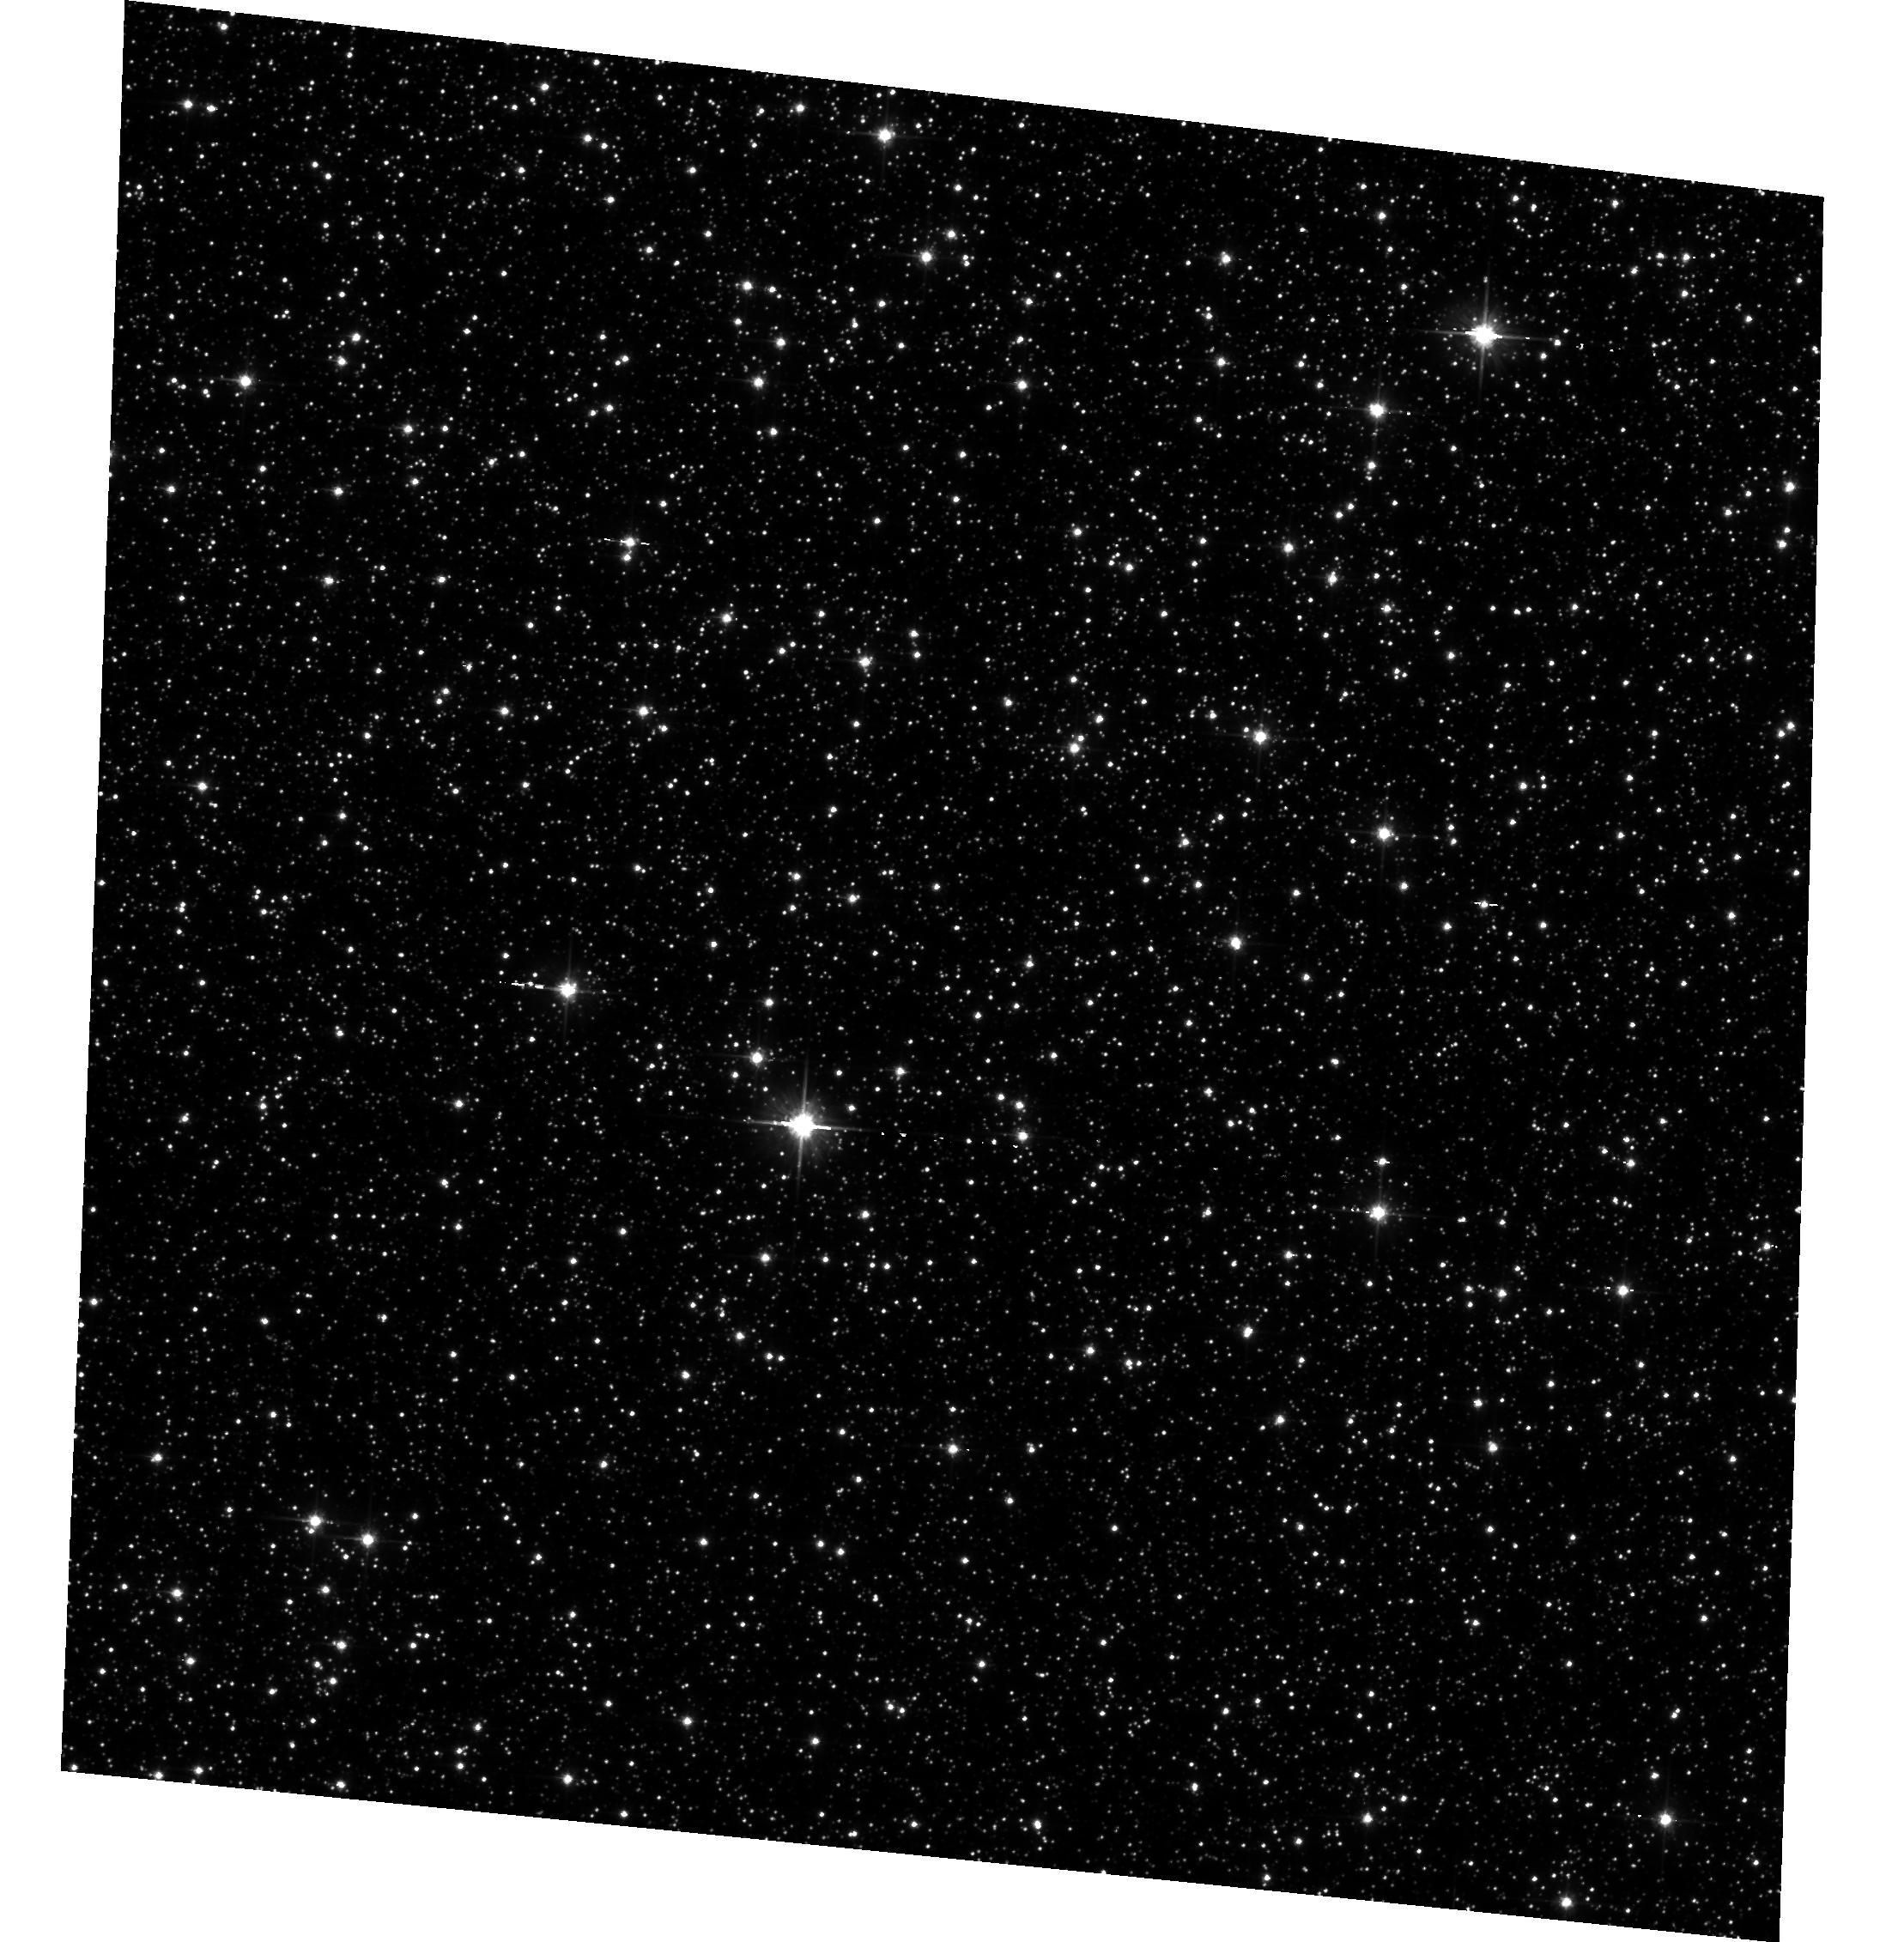
Target: field at RA 268.719°, Dec -29.895°. Instrument: ACS/WFC. Filter: F606W. Exposure: 49 min. Observation ID: hst_14881_01_acs_wfc_f606w_jddk01

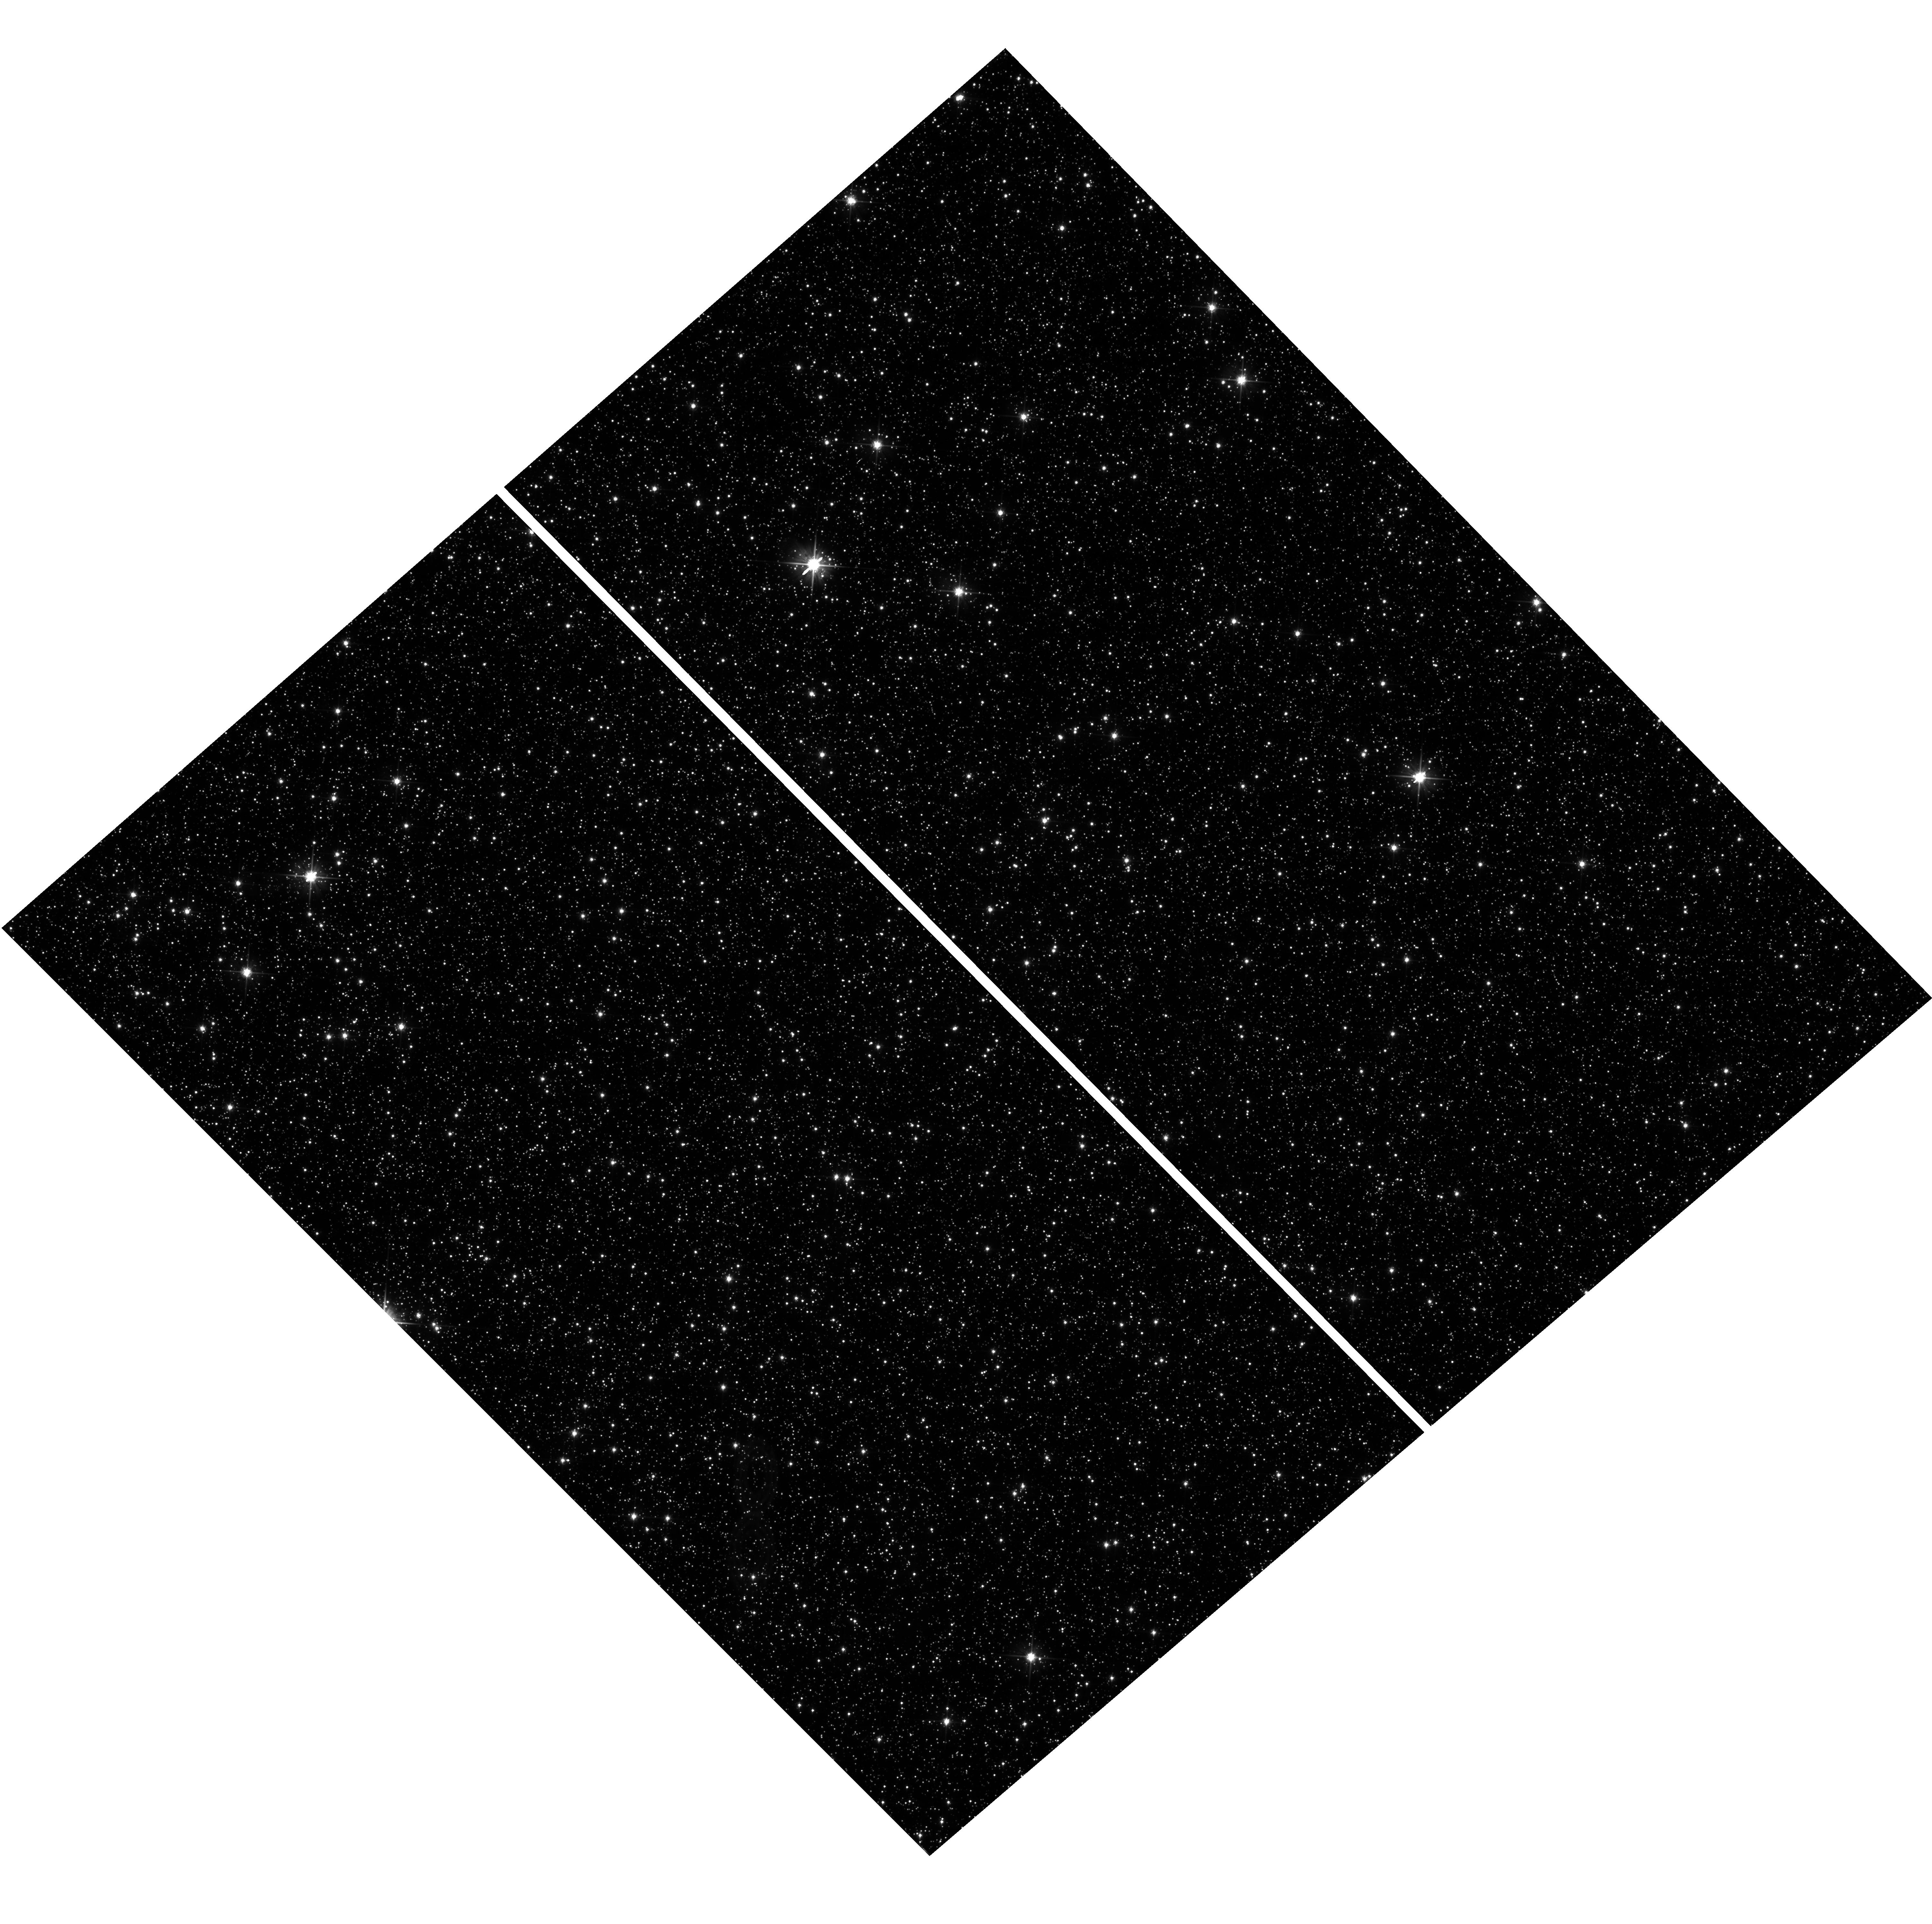
Target: BULGE-STANEK. Instrument: WFC3/UVIS. Filter: F606W. Exposure: 59 min. Observation ID: hst_14881_01_wfc3_uvis_f606w_iddk01

WFC3 UVIS CTE Pixel-Based Model Evaluation (PI: Anderson, Jay)

This is a calibration program designed to evaluate both CTE losses in stellar fields as a function of background and the ability of the pixel-based reconstruction routine to fix the images. We take a series of short images with various levels of postflash in both UVIS and ACS (in parallel) to assess how flash mitigates the real signals, and how the reconstruction routine works in the presence of various backgrounds. The surviving charge in the short images will be compared against the scaled down charge from the deep images to tell us how things changed or how the pixel-based reconstrution routine fixed things. The two orbits allow us to take 8 short UVIS full-frame images and 4 deep UVIS images and 4 short ACS subarray images and 4 short ACS images. We have missed the fall window for this program but hope to get it schedled ASAP in 2017. There is a 2-week window in Feb and a longer one starting in mid-March.